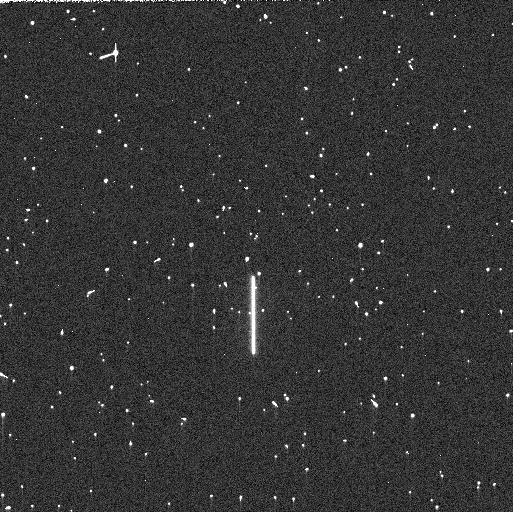
Target: P330E. Instrument: WFC3/UVIS. Filter: F225W. Exposure: 5 min. Observation ID: ievr11c3q

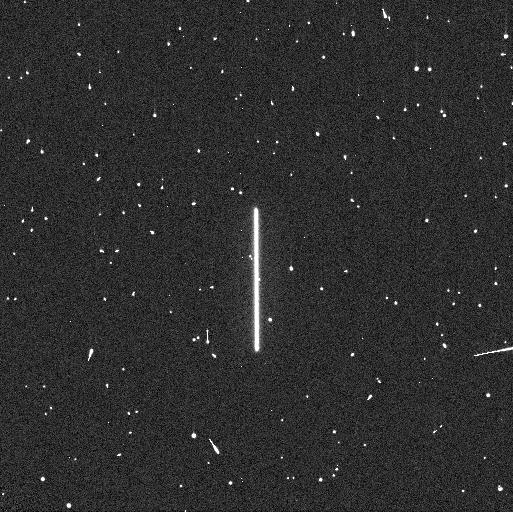
Target: P330E. Instrument: WFC3/UVIS. Filter: F275W. Exposure: 4 min. Observation ID: ievr03kcq

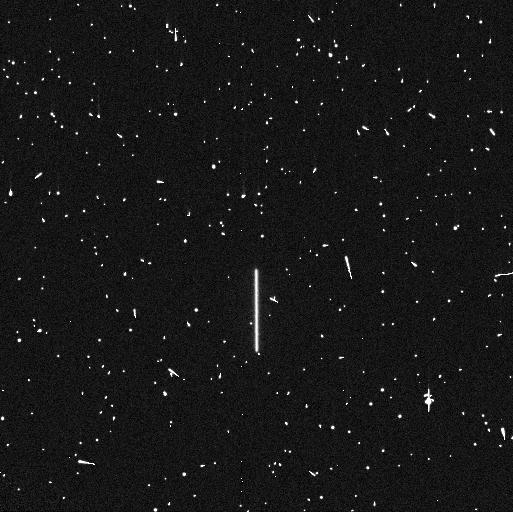
Target: P330E. Instrument: WFC3/UVIS. Filter: F225W. Exposure: 5 min. Observation ID: ievr03kbq

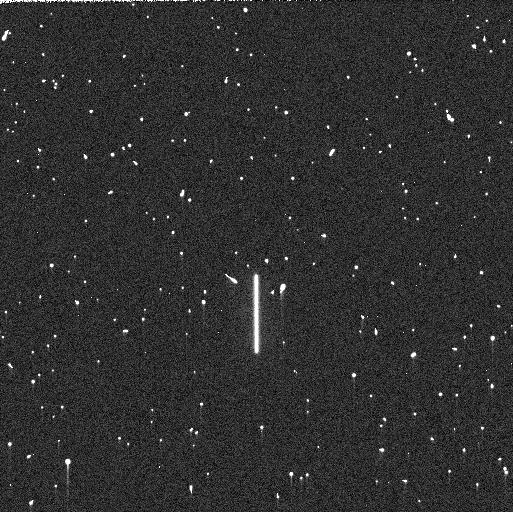
Target: P330E. Instrument: WFC3/UVIS. Filter: F225W. Exposure: 5 min. Observation ID: ievr02a3q

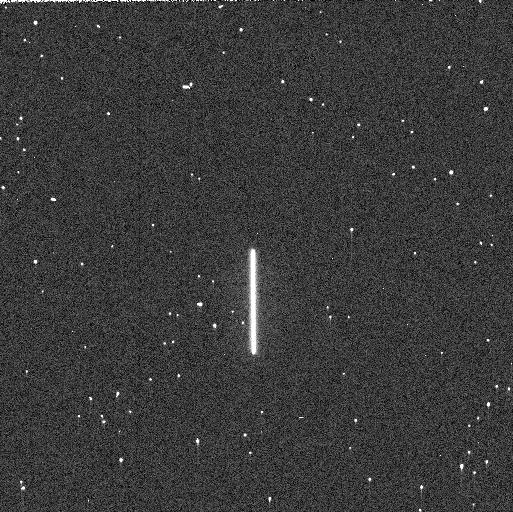
Target: P330E. Instrument: WFC3/UVIS. Filter: F275W. Exposure: 3 min. Observation ID: ievr11c4q

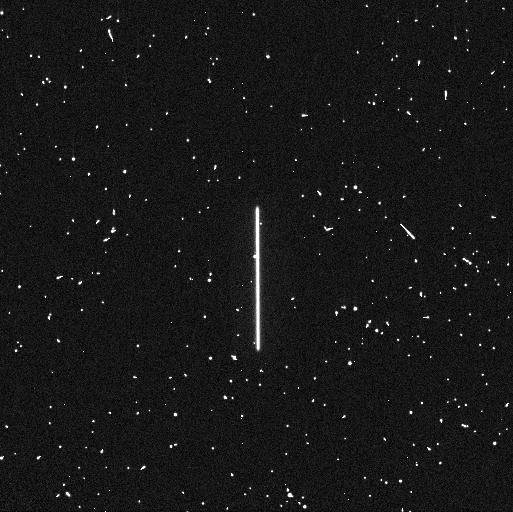
Target: P330E. Instrument: WFC3/UVIS. Filter: F275W. Exposure: 4 min. Observation ID: ievr02zxq

WFC3 UVIS Time Dependent Sensitivity (PI: Calamida, Annalisa)

This program acquires scanned observations for monitoring the relative changes in the WFC3/UVIS photometric throughput. The spectrophotometric white dwarf standard stars GD153 and GRW70, and G-type star P330E, are scanned in a subset of filters periodically over the year. Historically, this program was intended as a monitor of the UV filters as they provide a means to detect contaminants on the instrument optics, with one or two visible/red filters serving as a control. Since then, additional filters in the visible and red have been added to the program to expand the monitor to longer wavelengths. The observing cadence is roughly once a month though some exceptions are required to accommodate visibilities.